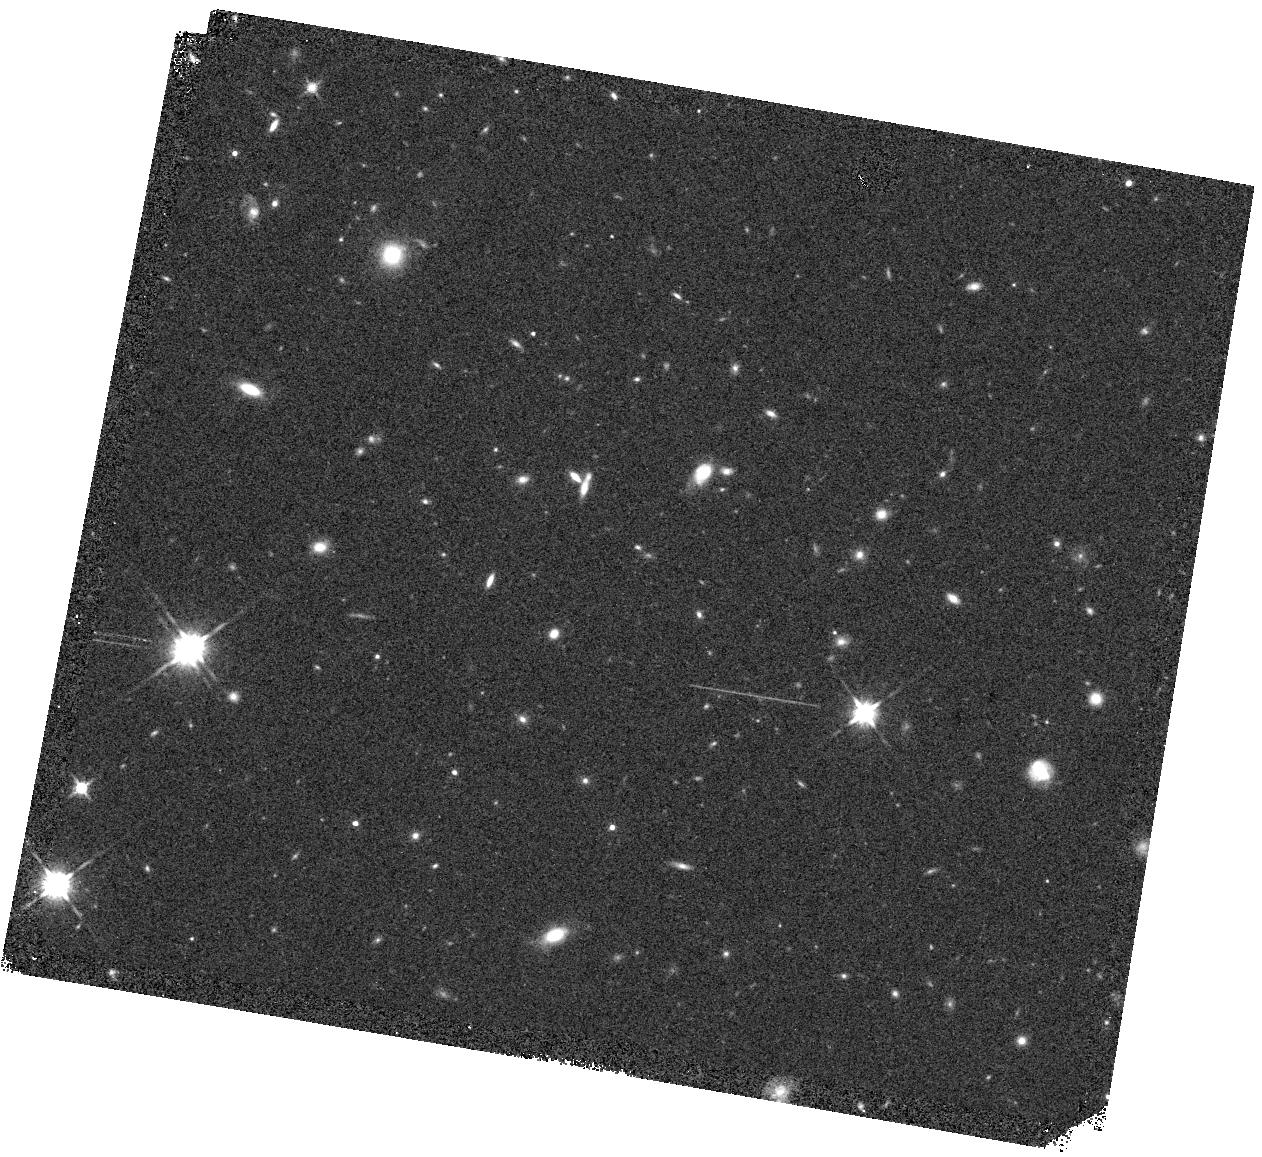
Target: XMM3-3085
Instrument: WFC3/IR
Filter: F140W
Exposure: 6 min
Observation ID: hst_16295_04_wfc3_ir_f140w_iec904

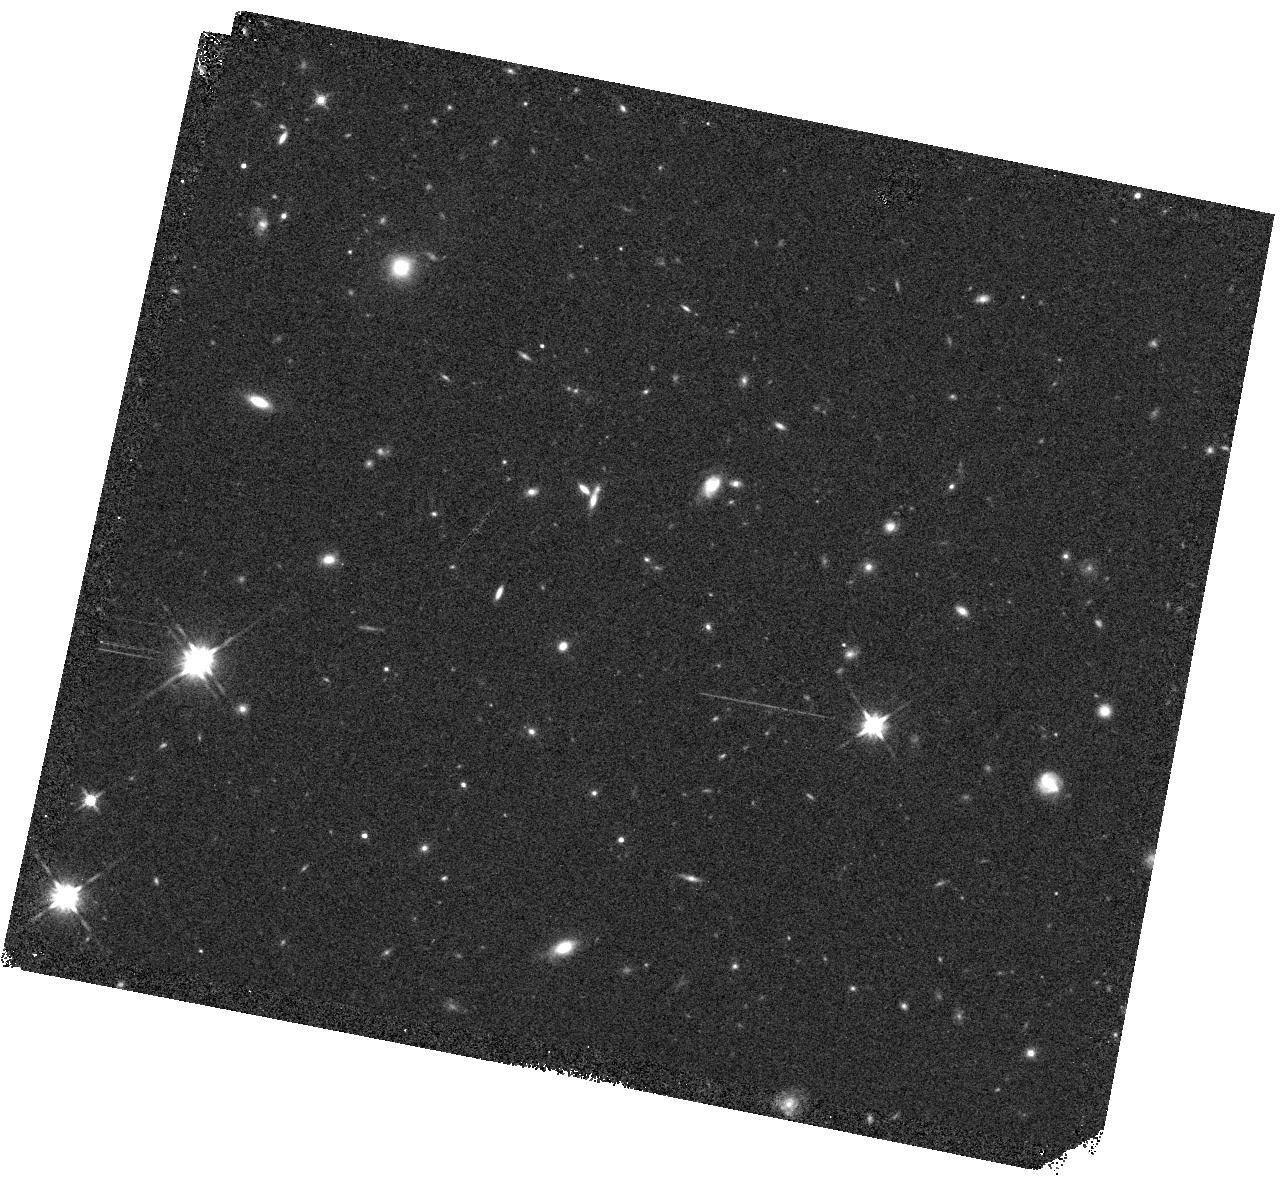
Target: XMM3-3085
Instrument: WFC3/IR
Filter: F140W
Exposure: 6 min
Observation ID: hst_16295_03_wfc3_ir_f140w_iec903

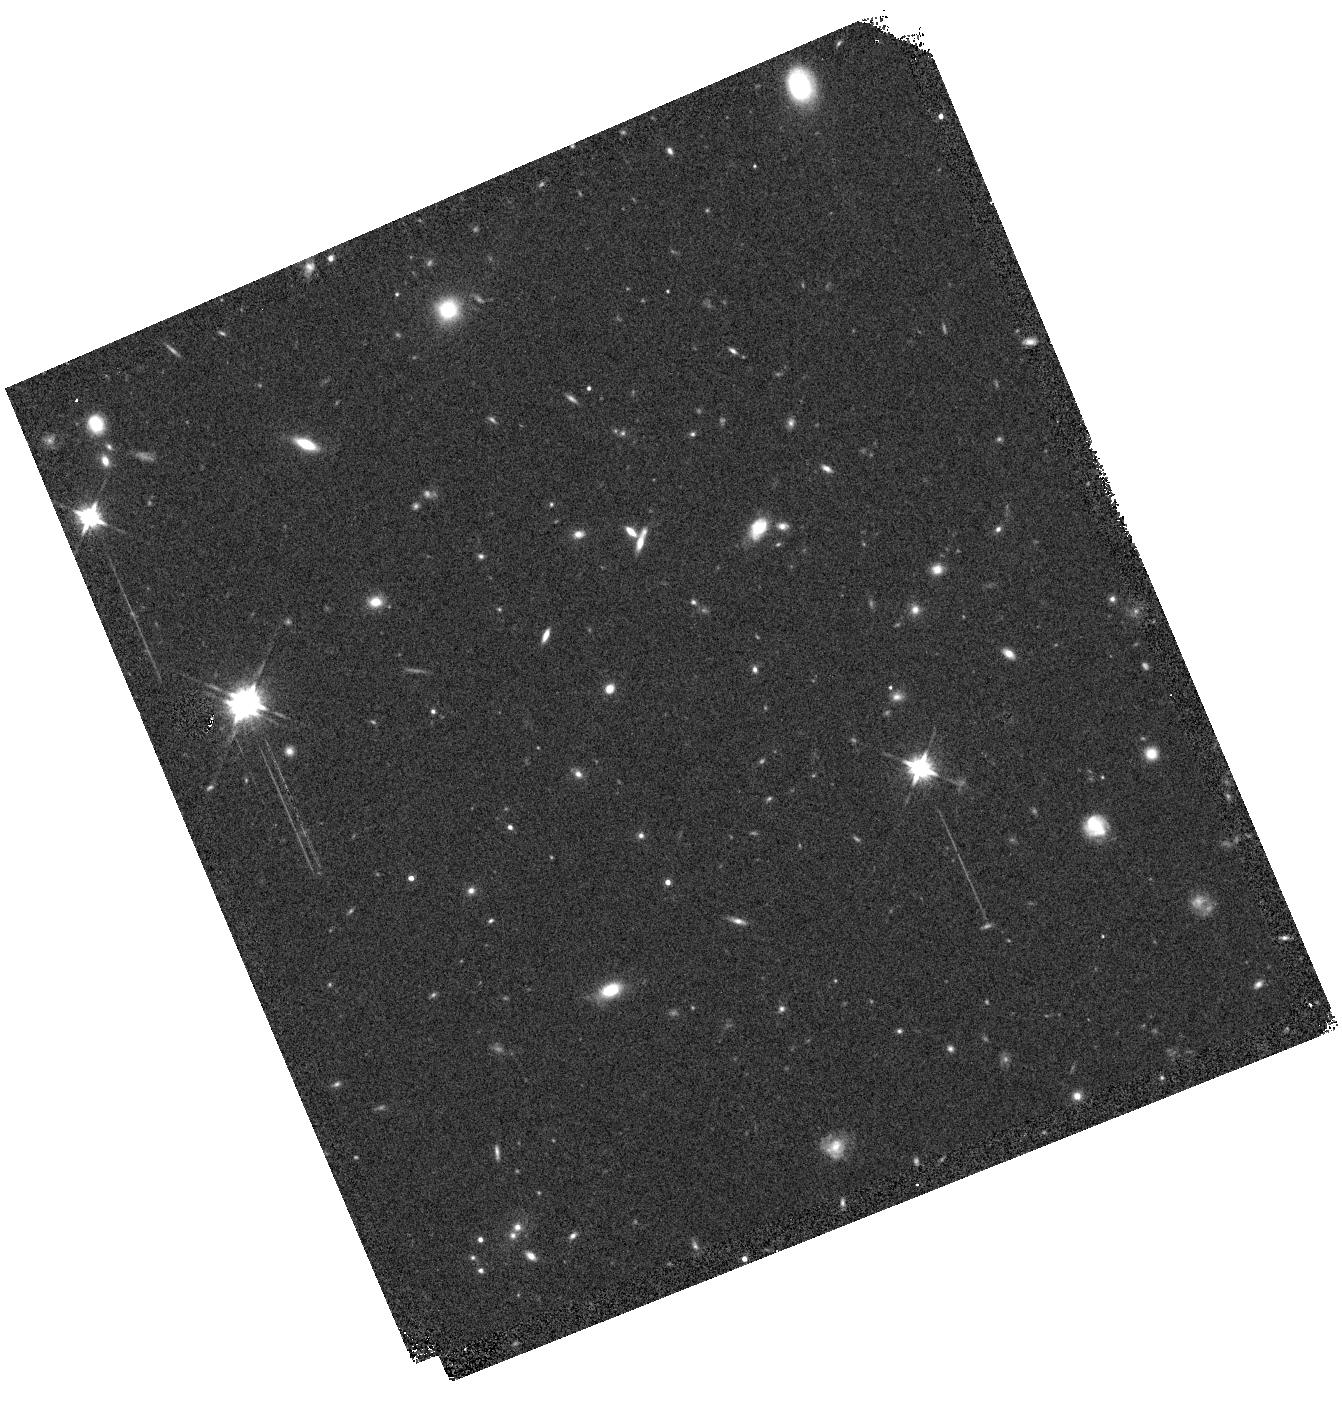
Target: XMM3-3085
Instrument: WFC3/IR
Filter: F140W
Exposure: 6 min
Observation ID: hst_16295_01_wfc3_ir_f140w_iec901

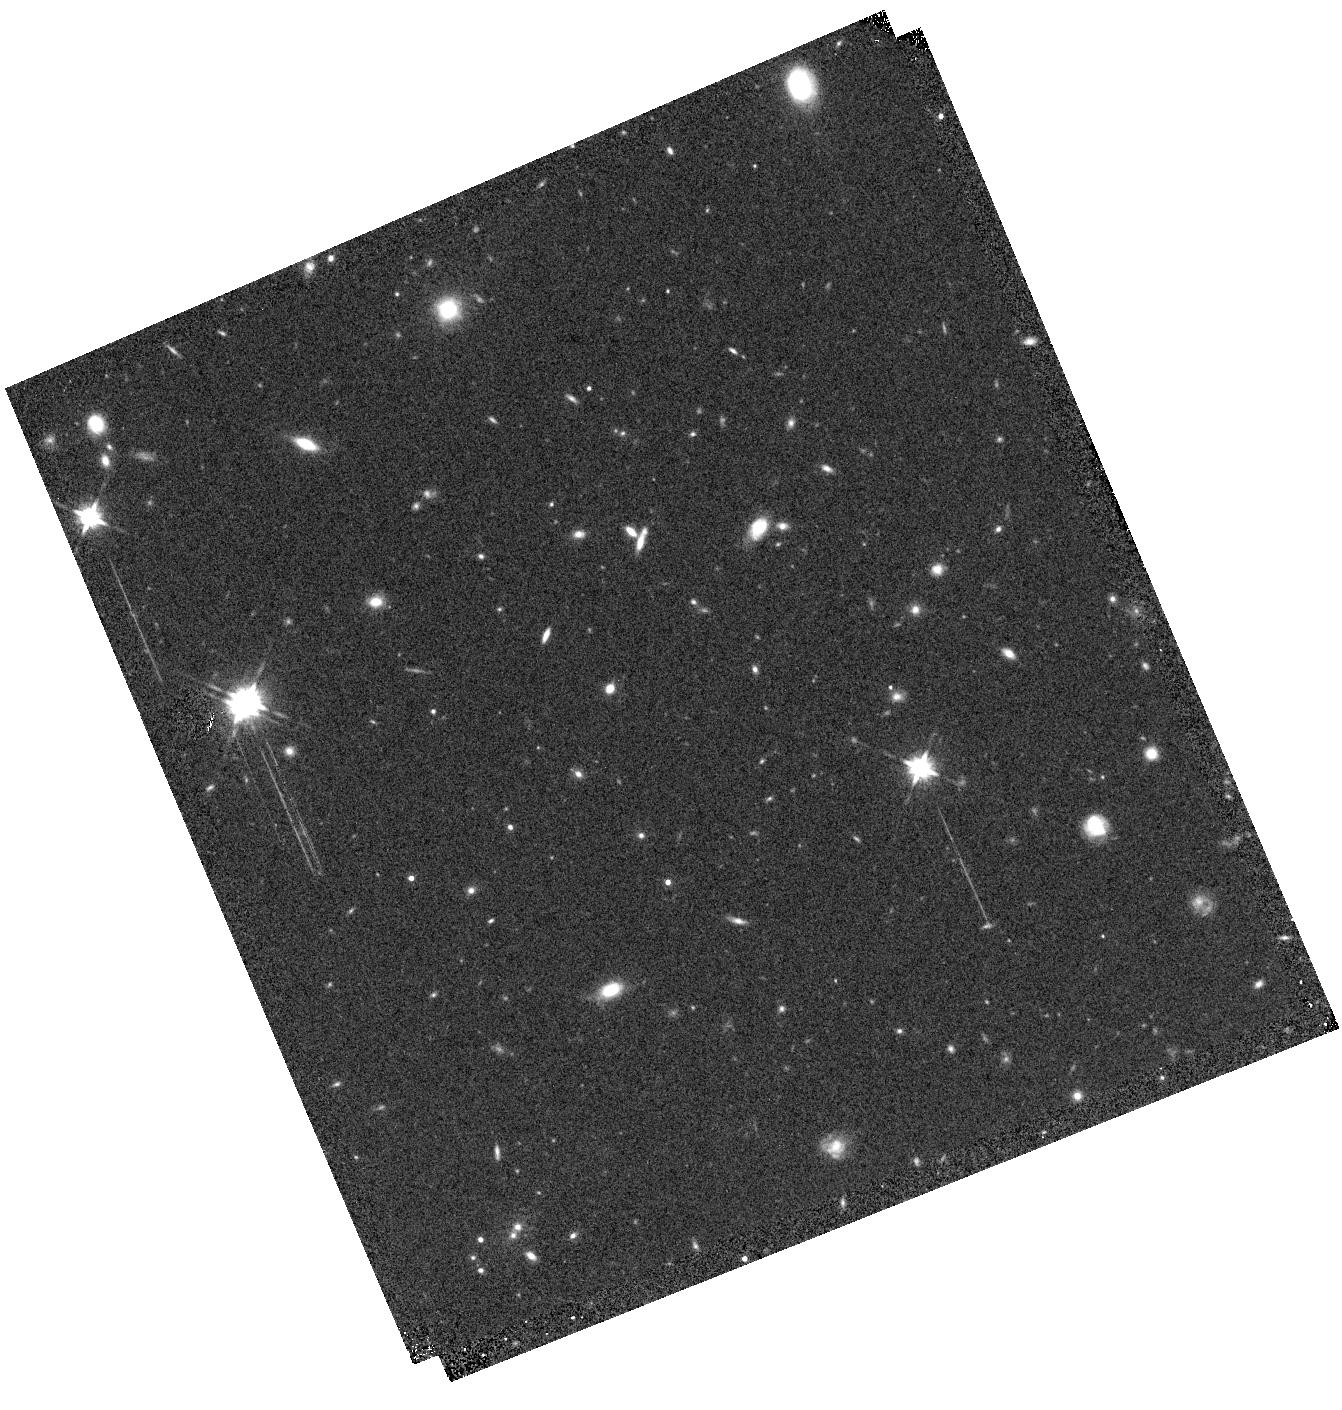
Target: XMM3-3085
Instrument: WFC3/IR
Filter: F140W
Exposure: 6 min
Observation ID: hst_16295_02_wfc3_ir_f140w_iec902

A Spectroscopic Redshift for the Most Luminous Galaxy Candidate at z~11 (PI: Harikane, Yuichi)

Detailed studies of the ages and star formation histories of the most distant known galaxies promise to provide new insight into the epoch when the first sources emerged from the cosmic dark ages as well as the practicality of using JWST to search for their progenitors. Recent progress analysing the spectral energy distributions of two spectroscopically-confirmed z>9 galaxies, MACS1149_JD1and GNz-11, has been particularly informative. One surprise is the remarkable brightness of GNz-11 at z=11 which suggests that luminous sources may somehow emerge very promptly. Until now, GNz-11 has been regarded as an anomaly. Here we propose to obtain WFC3/G141 grism spectroscopy for a second luminous candidate thought to be at z~10.9, XMM3-3085 with MUV=-23.7 mag. Both sources are consistent with being drawn from the bright end of UV luminosity function at z=5-10. However, as was the case for GNz-11, without a spectroscopic redshift a low redshift interloper or a faint dwarf star cannot be excluded. A suitable spectrum for XMM3-3085 cannot be secured with ground-based instruments because of the low atmospheric transparency at the expected wavelength of its Lyman break. Confirmation of the redshift of XMM3-3085 can be economically secured with HST and would strengthen the evidence supporting the emergence of luminous galaxies at z=11, only 400 Myrs after the Big Bang. This would provide a major impetus for surveys for earlier galaxies with JWST.